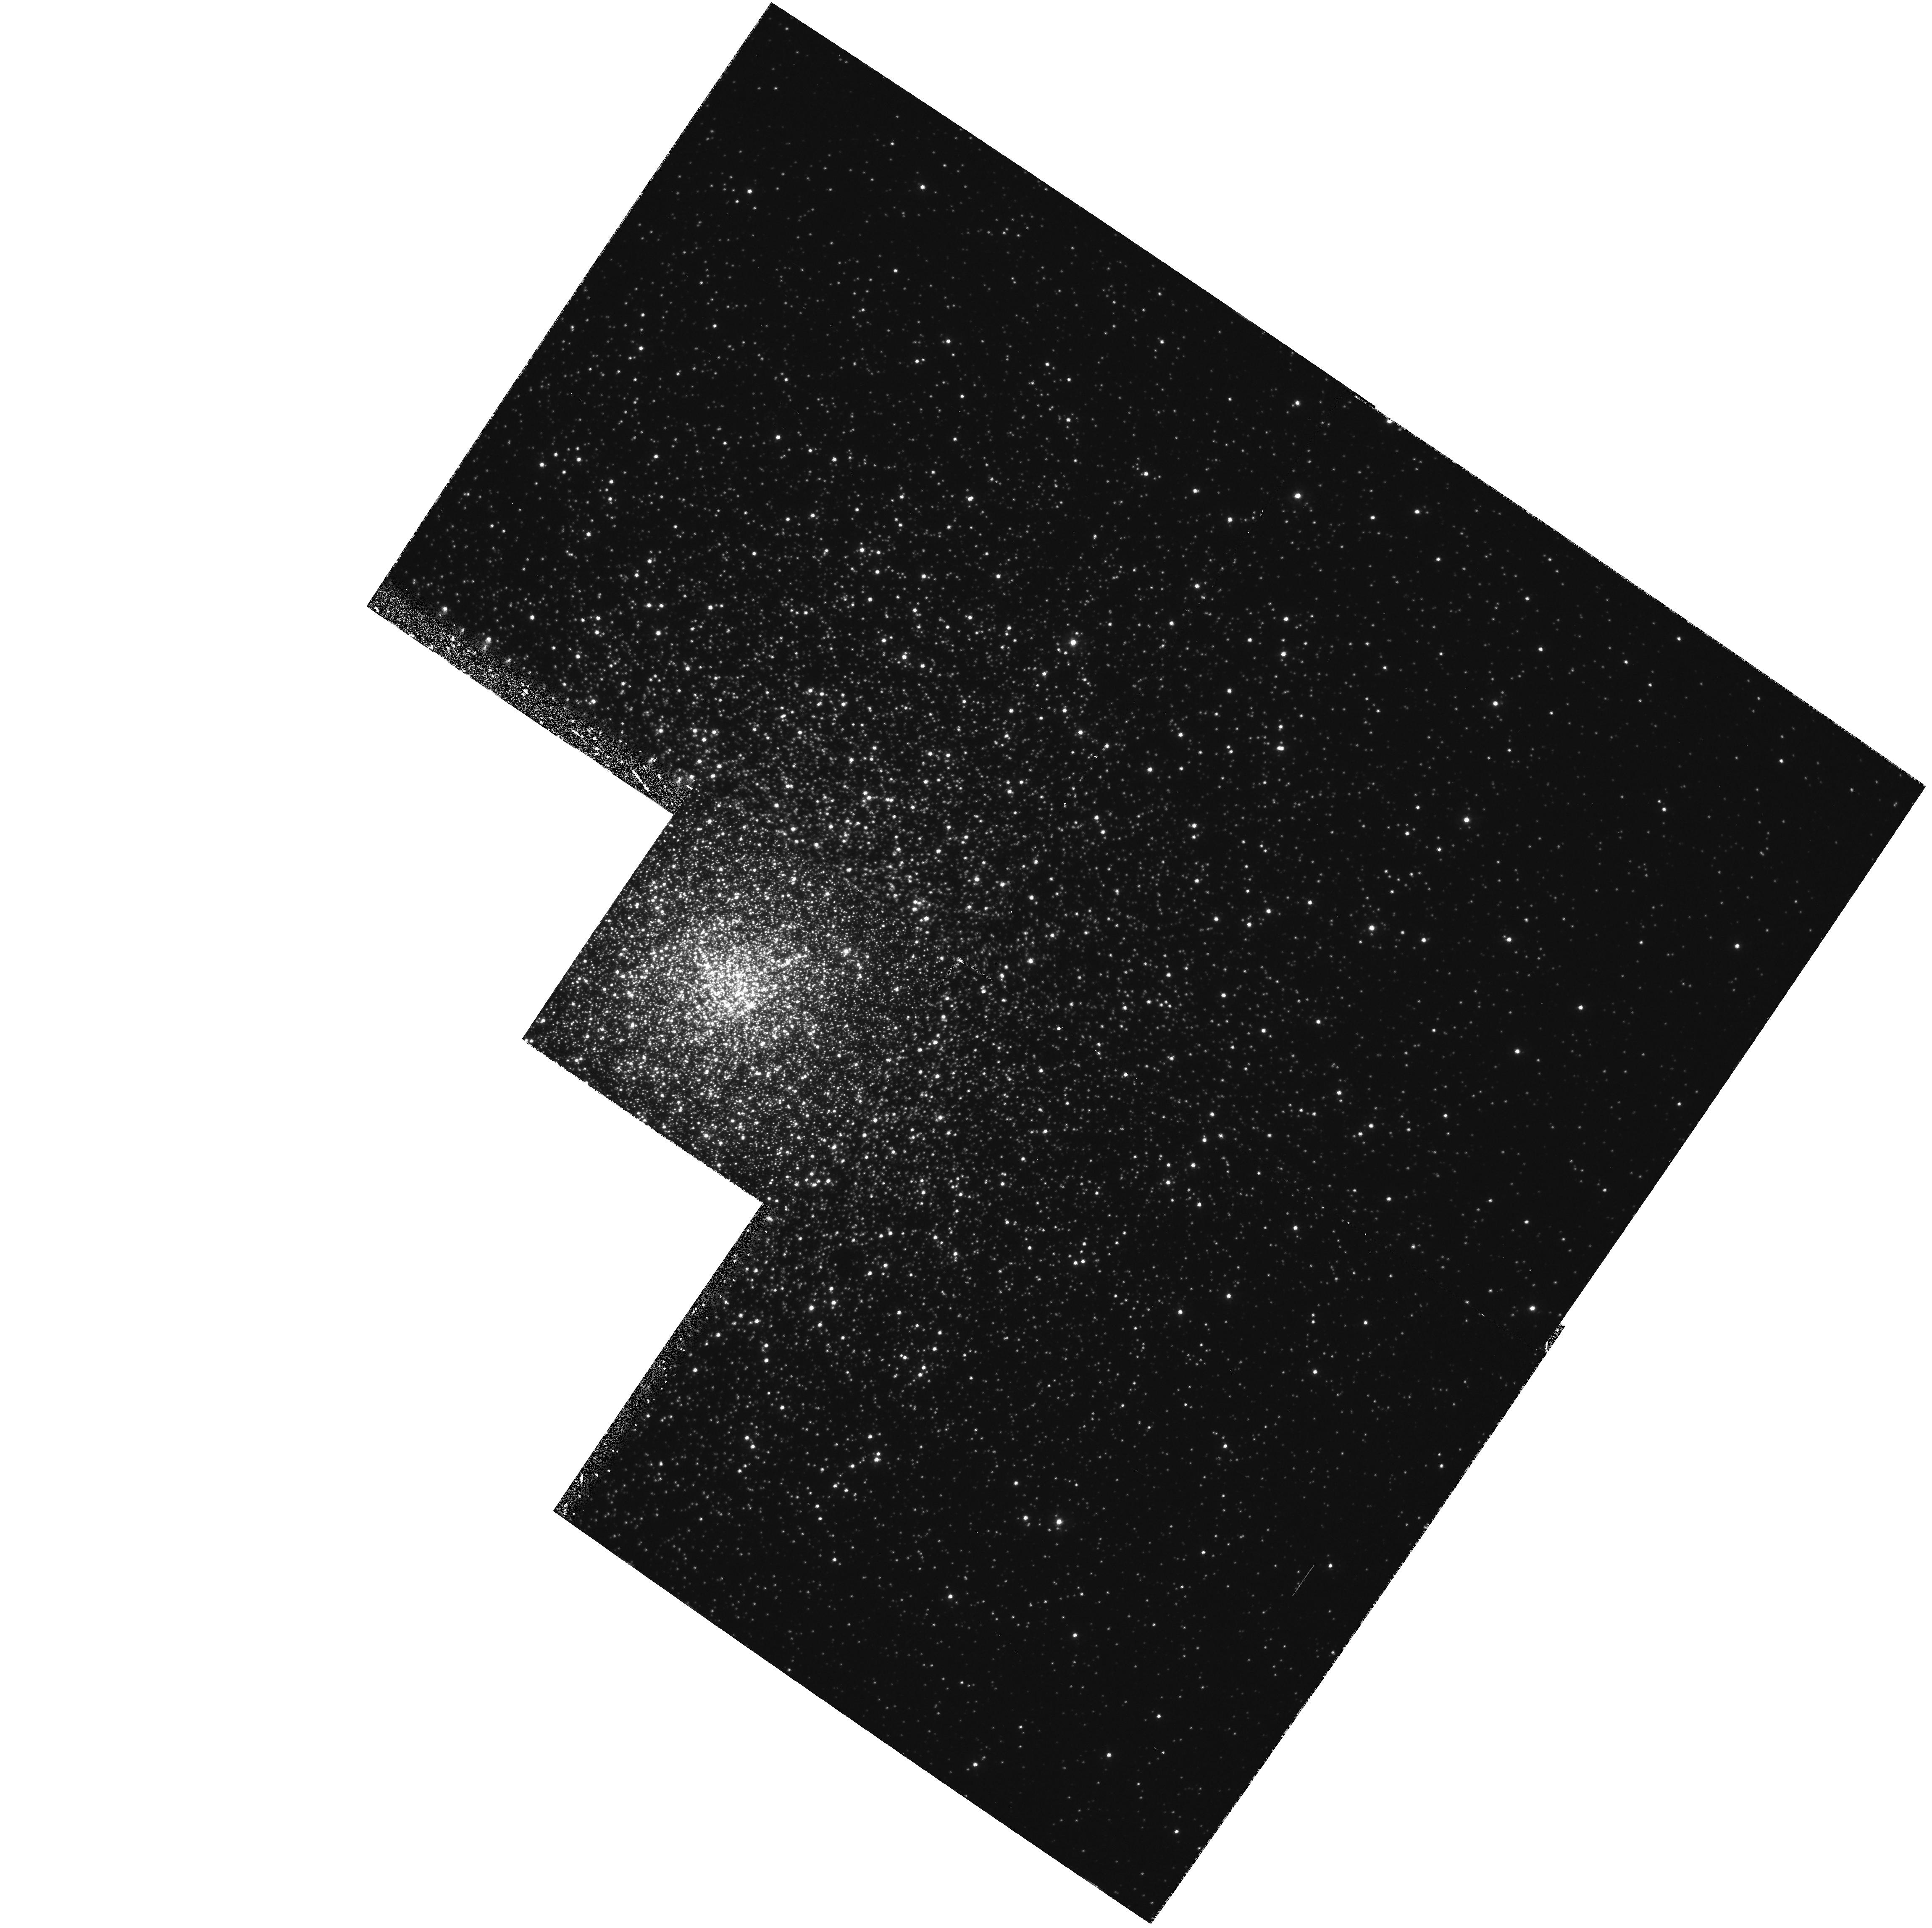
Target: NGC6093-CORE. Instrument: WFPC2/PC. Filter: F336W. Exposure: 1 h. Observation ID: hst_5677_01_wfpc2_pc_f336w_u2j101

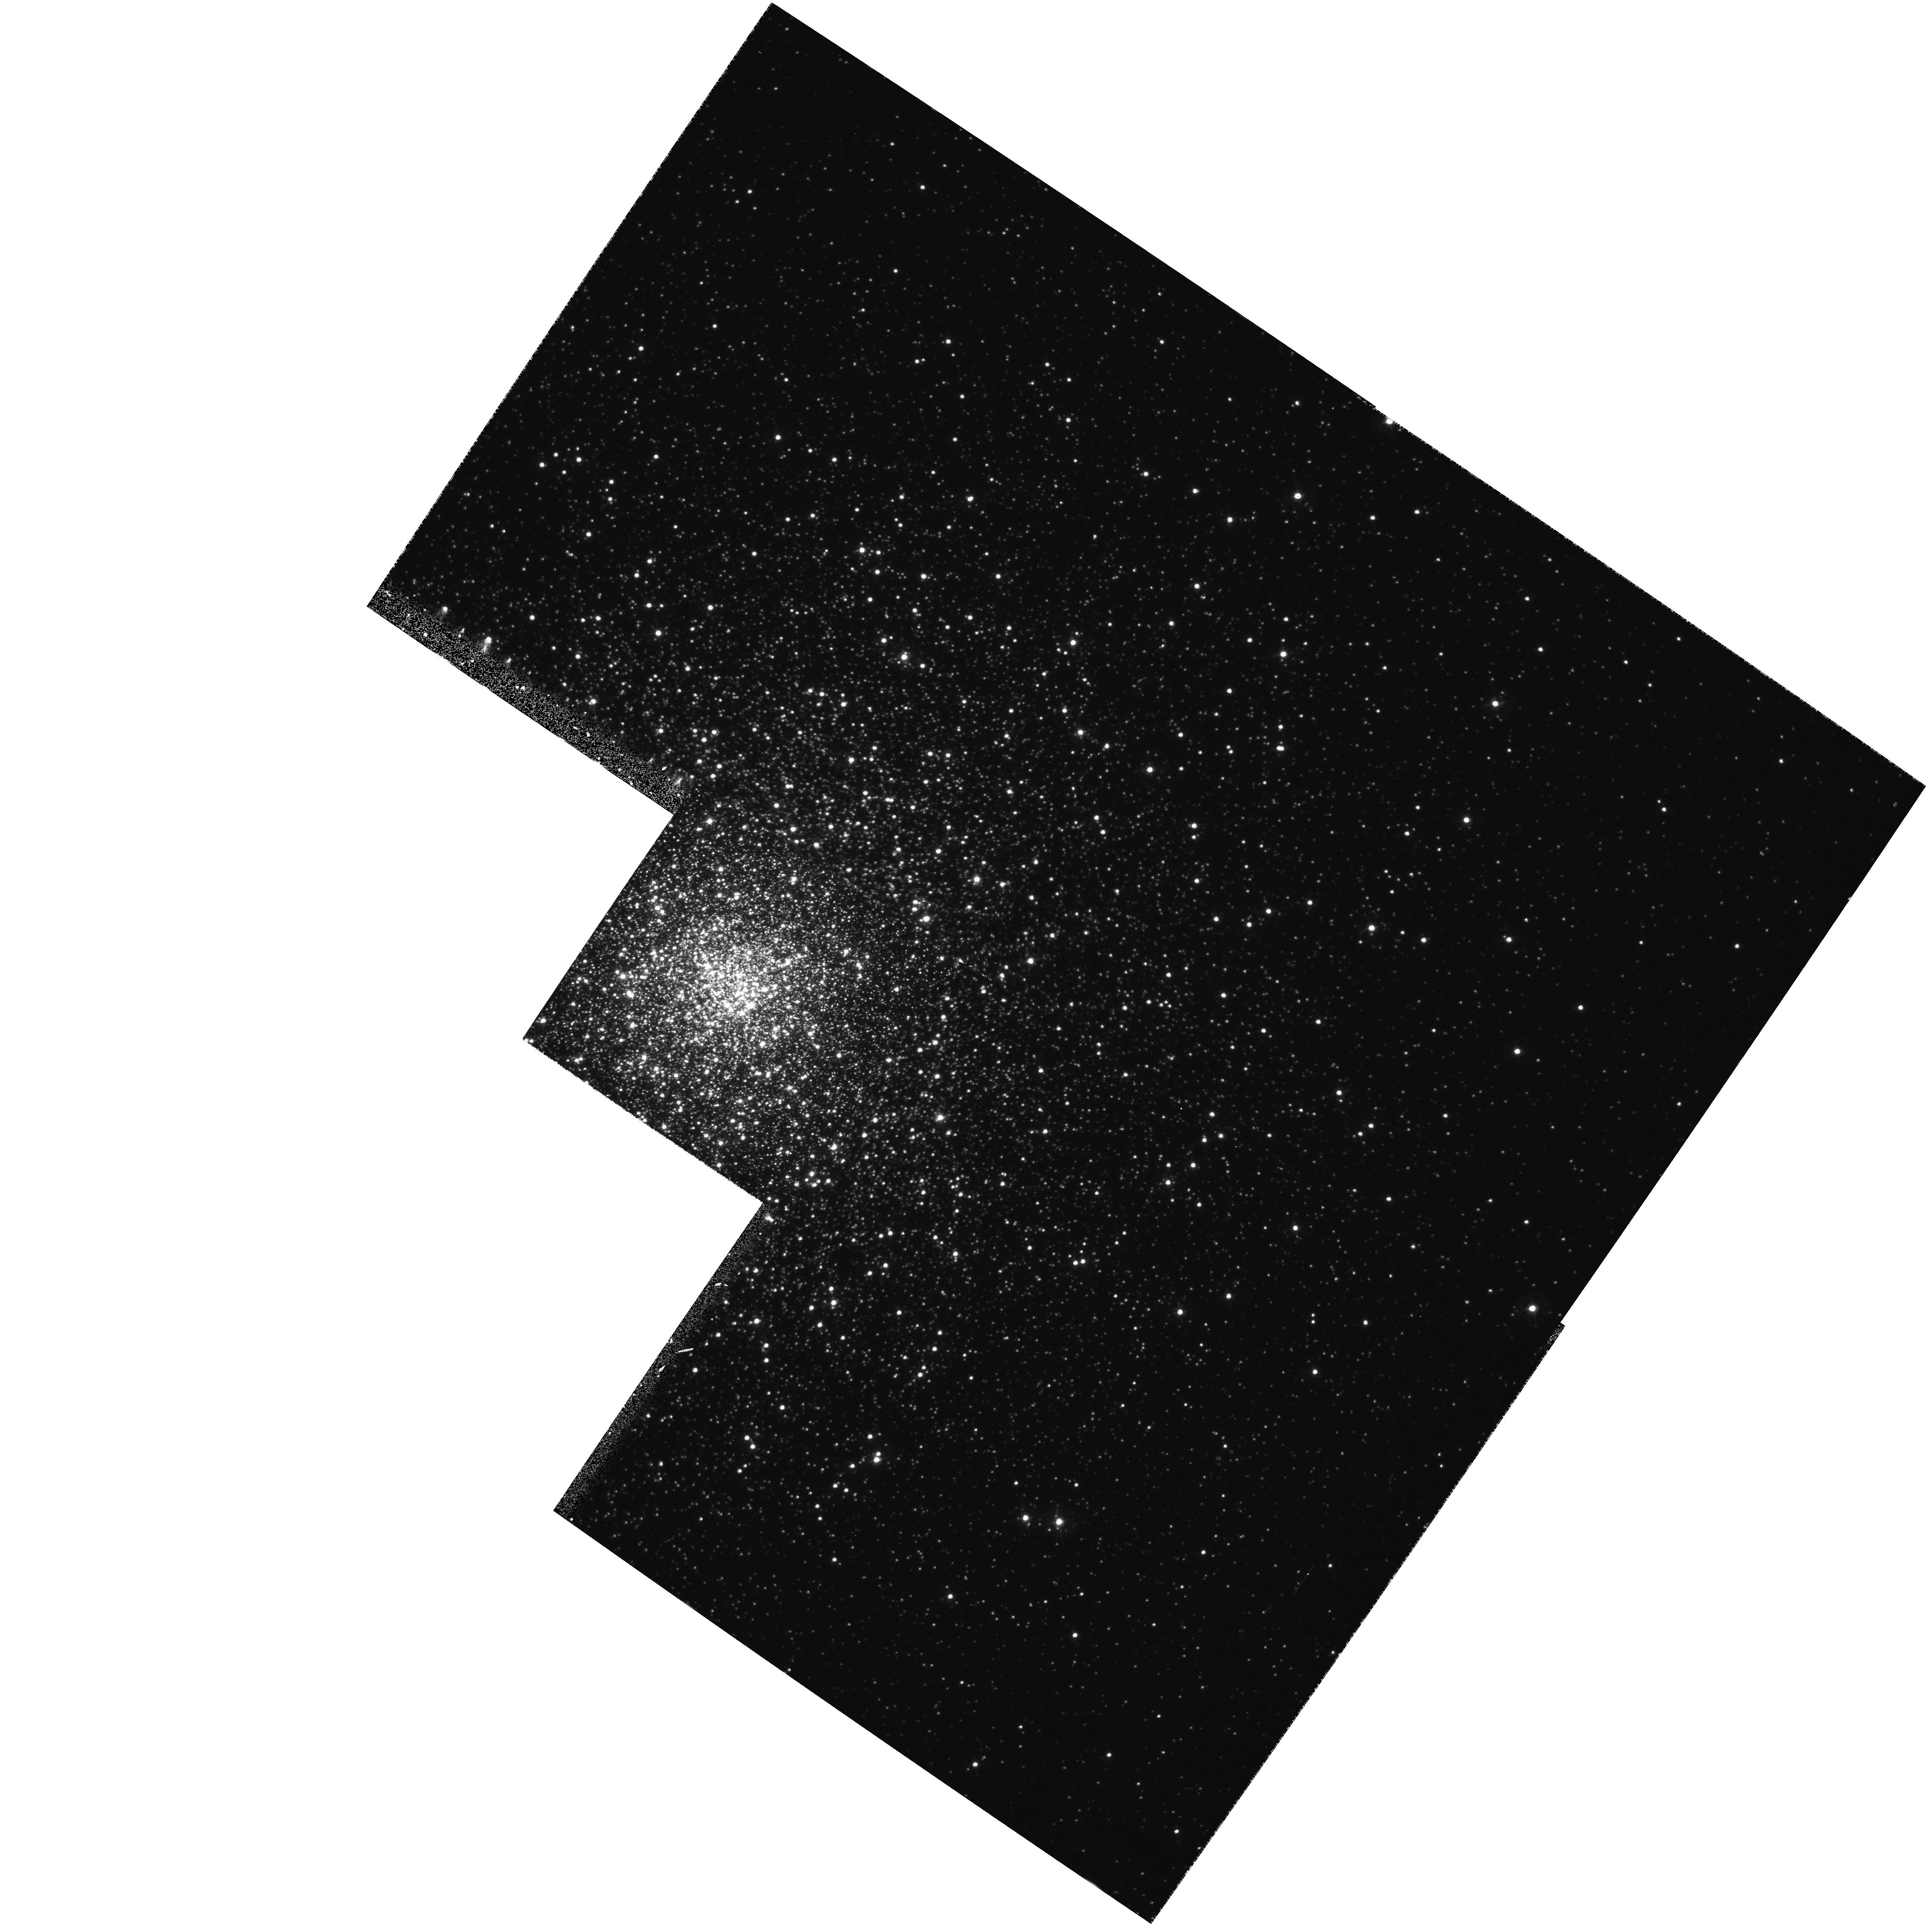
Target: NGC6093-CORE. Instrument: WFPC2/PC. Filter: F439W. Exposure: 20 min. Observation ID: hst_5677_01_wfpc2_pc_f439w_u2j101

BLUE STRAGGLERS IN M80 (PI: Shara, Michael)

We have discovered an extremely large population of blue stragglers (on HST Science Verification focus frames) at the very center of 47 Tucanae. The extraordinarily high surface density we found is in stark contrast with Hesser et al's almost complete lack of detection of blue stragglers further from the core. We are proposing to use the PC to map the distributions of blue stragglers in seven globular clusters of systematically increasing central density. Our goals are to determine and to compare the numbers, mean masses and distributions of the blue stragglers in globulars of widely differing central density. These observational results will be used to test theoretical predictions and numerical simulations of stellar density distributions and stellar collision rates in globular cluster cores. The proposed observations demand high spatial resolution imaging of moderately bright point sources near 3000 Angstroms...exactly what HST does best. Most of the target clusters are in, or close to, HST's Continuous Viewing Zone. Thus the proposed observations can make high efficiency use of HST time. In the event of a serious PC failure, (e.g. worsening contamination for the F284W filter) these observations can be carried out with the F439W filter of the PC, or with the F220W and F150W filters with FOC by doubling the allocated observing time.